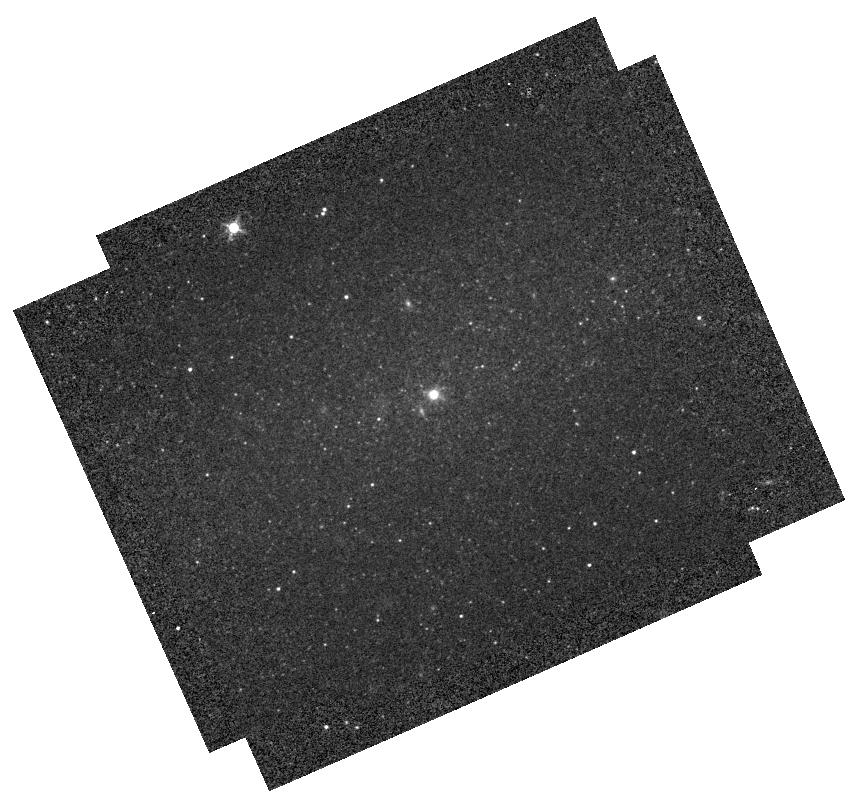
Target: NGC-4395
Instrument: WFC3/IR
Filter: F127M
Exposure: 2 min
Observation ID: hst_12163_09_wfc3_ir_f127m_ibiq09

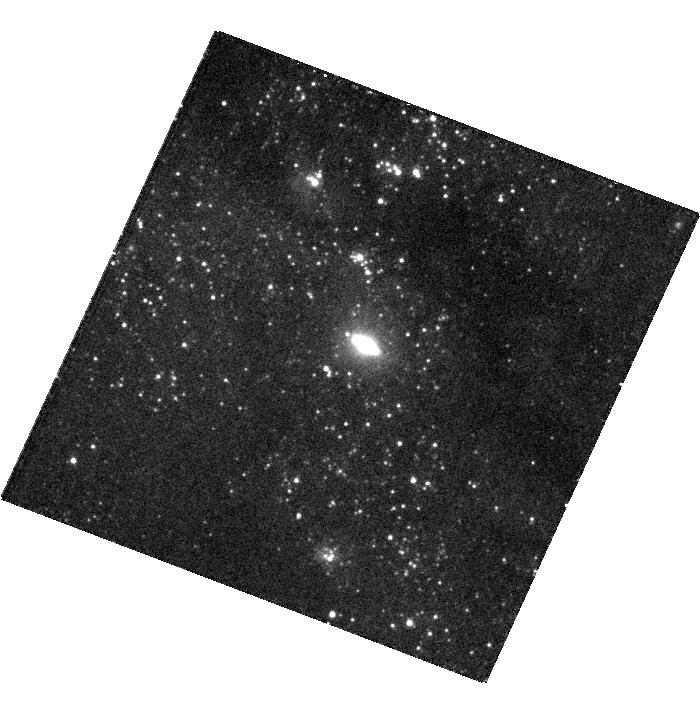
Target: NGC-4244
Instrument: WFC3/UVIS
Filter: F336W
Exposure: 21 min
Observation ID: hst_12163_08_wfc3_uvis_f336w_ibiq08

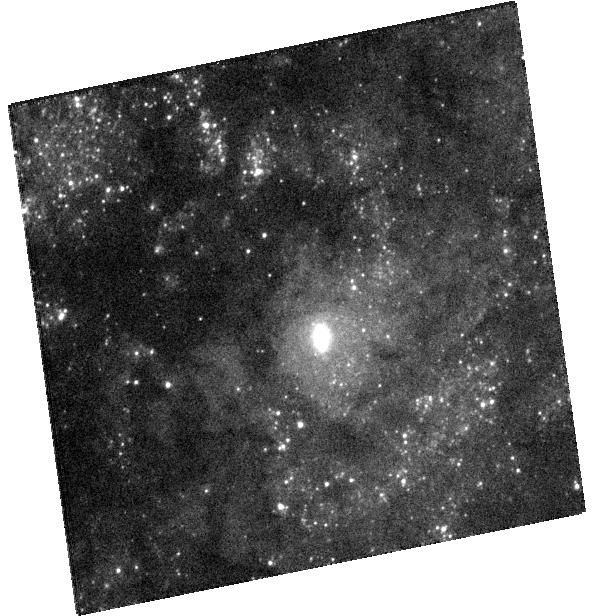
Target: NGC-3621
Instrument: WFC3/UVIS
Filter: F336W
Exposure: 19 min
Observation ID: hst_12163_07_wfc3_uvis_f336w_ibiq07

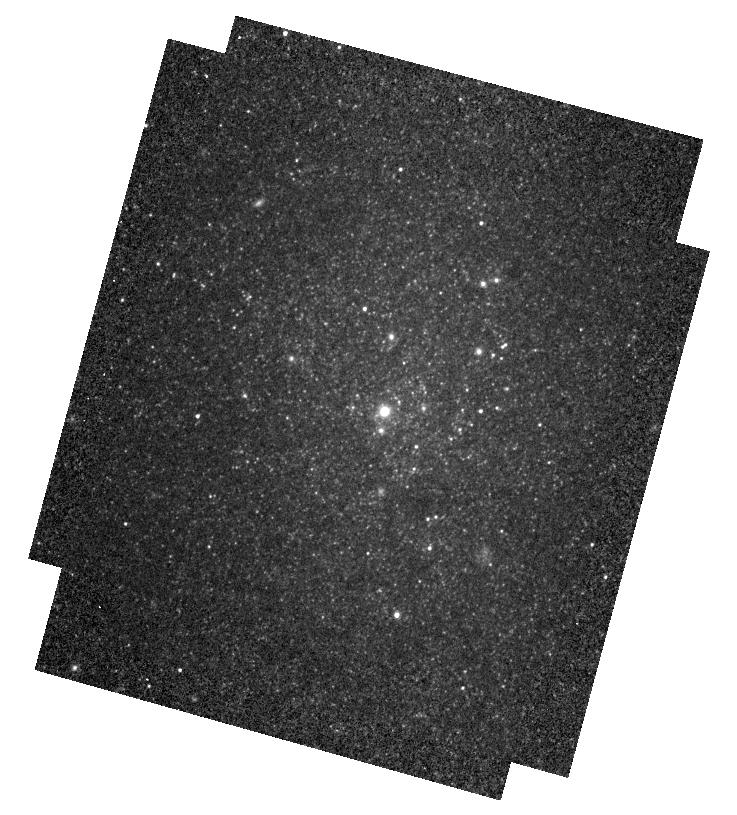
Target: NGC-247
Instrument: WFC3/IR
Filter: F127M
Exposure: 2 min
Observation ID: hst_12163_03_wfc3_ir_f127m_ibiq03

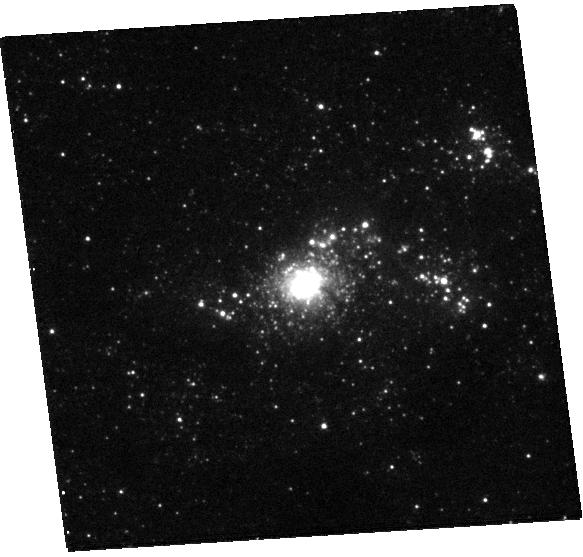
Target: NGC-7793
Instrument: WFC3/UVIS
Filter: F275W
Exposure: 25 min
Observation ID: hst_12163_10_wfc3_uvis_f275w_ibiq10

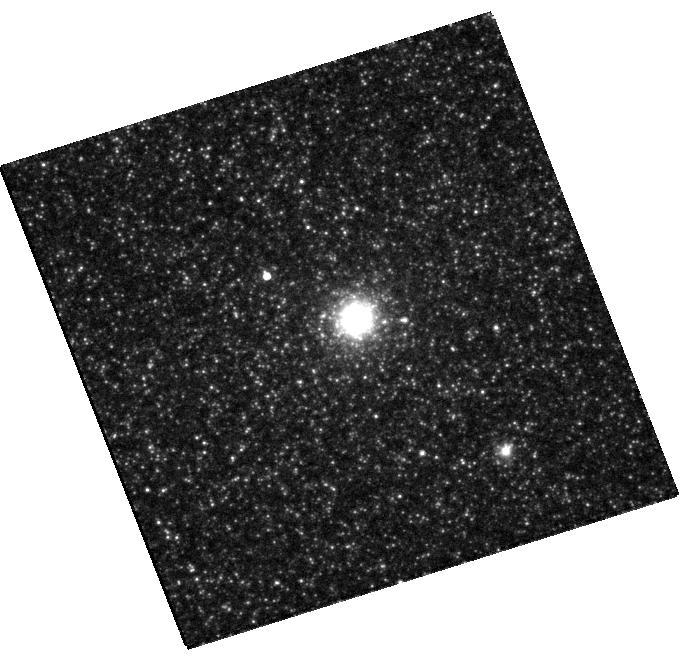
Target: NGC-300
Instrument: WFC3/UVIS
Filter: F814W
Exposure: 5 min
Observation ID: hst_12163_04_wfc3_uvis_f814w_ibiq04

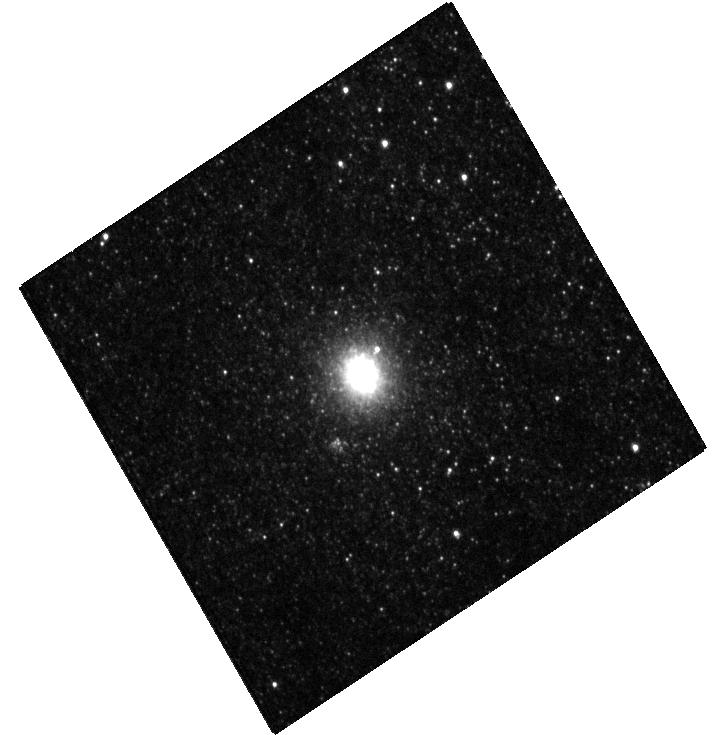
Target: M-33
Instrument: WFC3/UVIS
Filter: F438W
Exposure: 6 min
Observation ID: hst_12163_1a_wfc3_uvis_f438w_ibiq1a

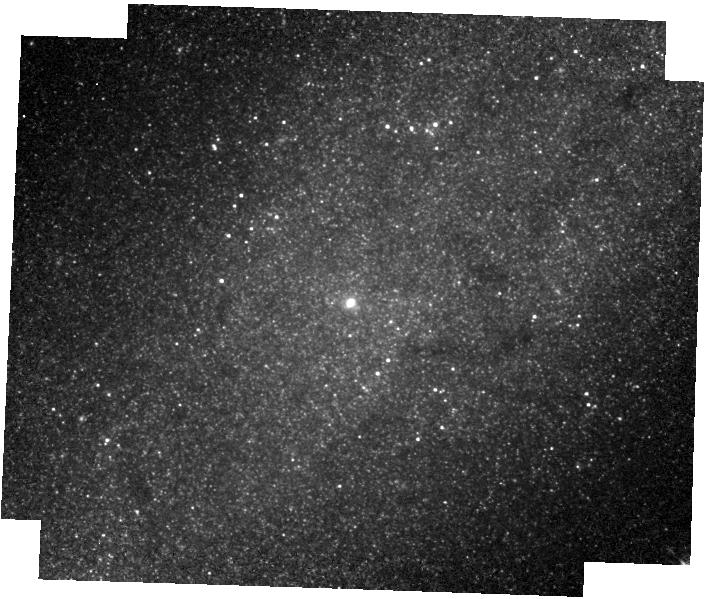
Target: NGC-2976
Instrument: WFC3/IR
Filter: F127M
Exposure: 4 min
Observation ID: hst_12163_06_wfc3_ir_f127m_ibiq06

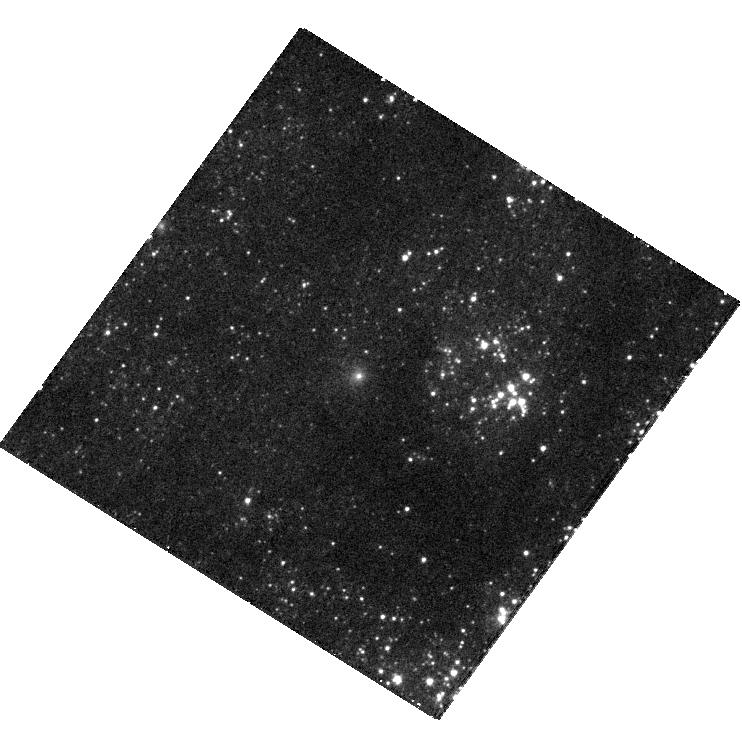
Target: NGC-2403
Instrument: WFC3/UVIS
Filter: F275W
Exposure: 29 min
Observation ID: hst_12163_05_wfc3_uvis_f275w_ibiq05

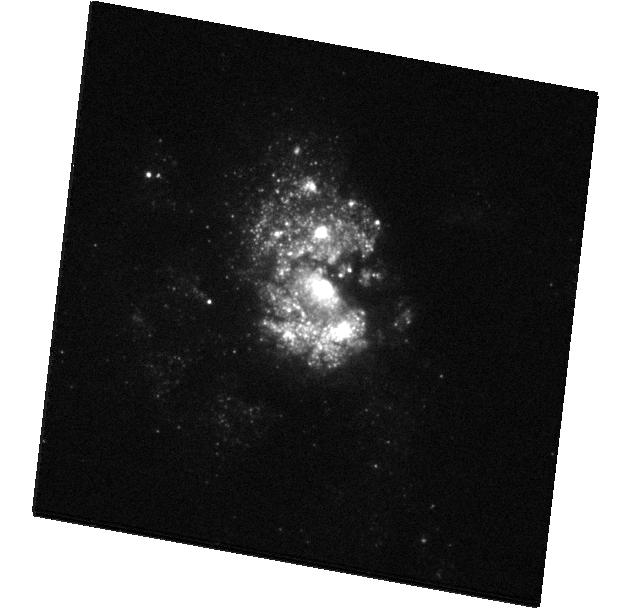
Target: IC-342
Instrument: WFC3/UVIS
Filter: F336W
Exposure: 11 min
Observation ID: hst_12163_2b_wfc3_uvis_f336w_ibiq2b

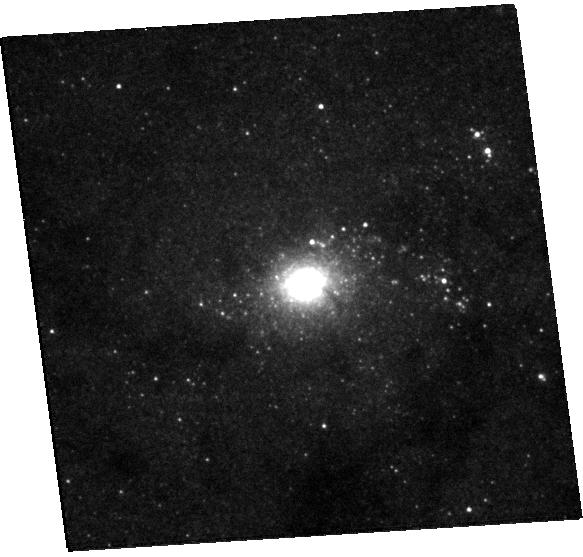
Target: NGC-7793
Instrument: WFC3/UVIS
Filter: F547M
Exposure: 7 min
Observation ID: hst_12163_10_wfc3_uvis_f547m_ibiq10

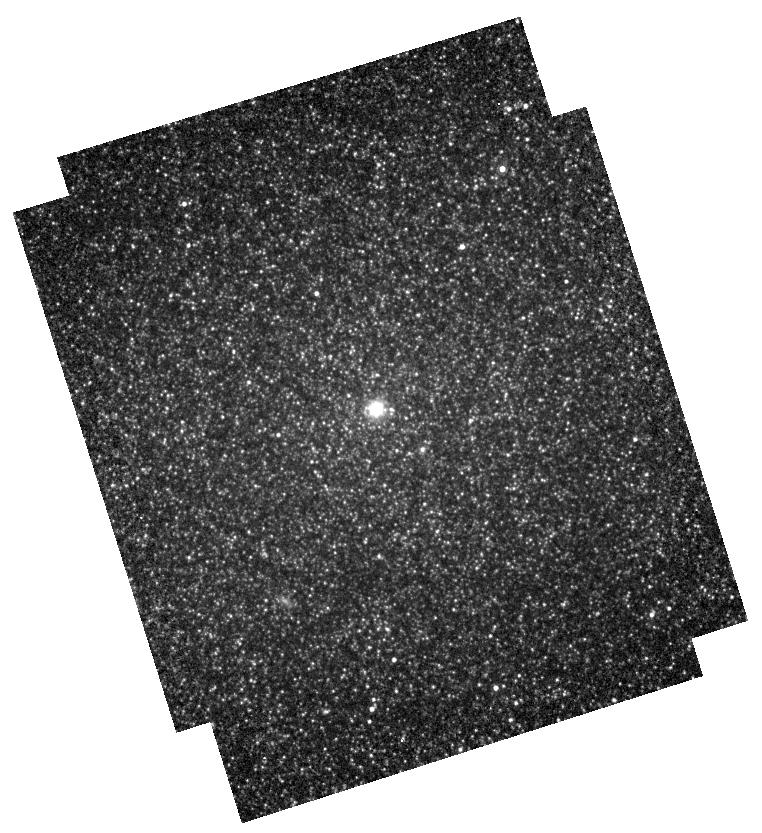
Target: NGC-300
Instrument: WFC3/IR
Filter: F153M
Exposure: 4 min
Observation ID: hst_12163_04_wfc3_ir_f153m_ibiq04

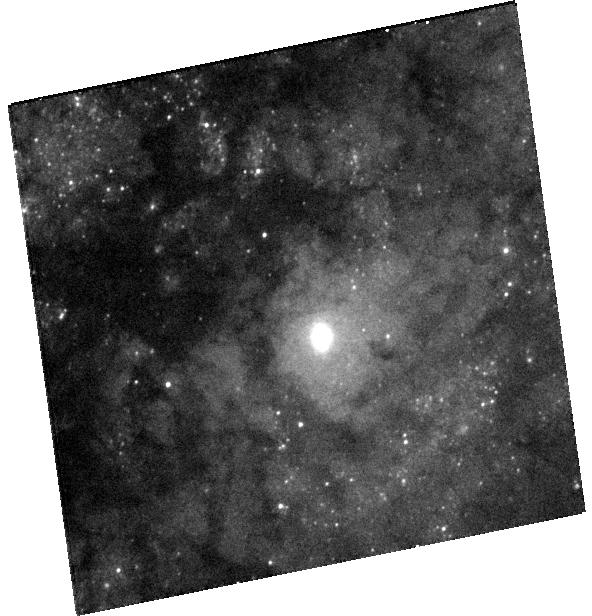
Target: NGC-3621
Instrument: WFC3/UVIS
Filter: F438W
Exposure: 9 min
Observation ID: hst_12163_07_wfc3_uvis_f438w_ibiq07

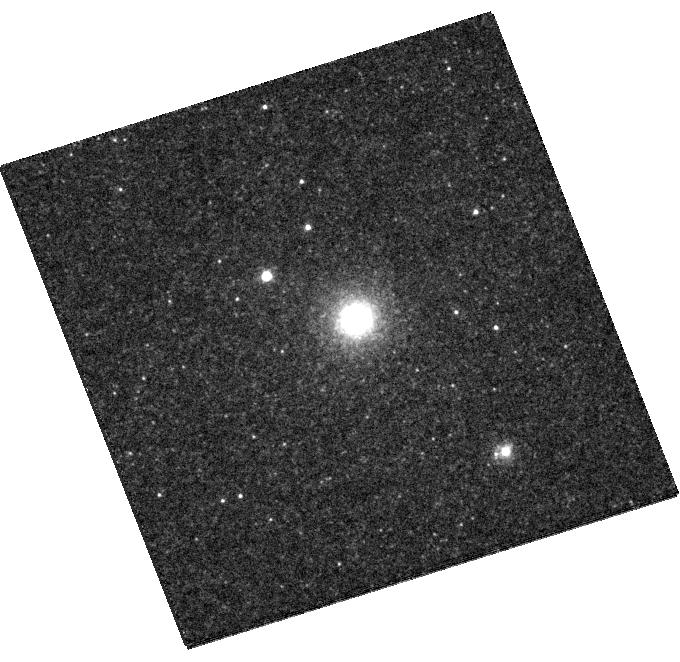
Target: NGC-300
Instrument: WFC3/UVIS
Filter: F438W
Exposure: 8 min
Observation ID: hst_12163_04_wfc3_uvis_f438w_ibiq04

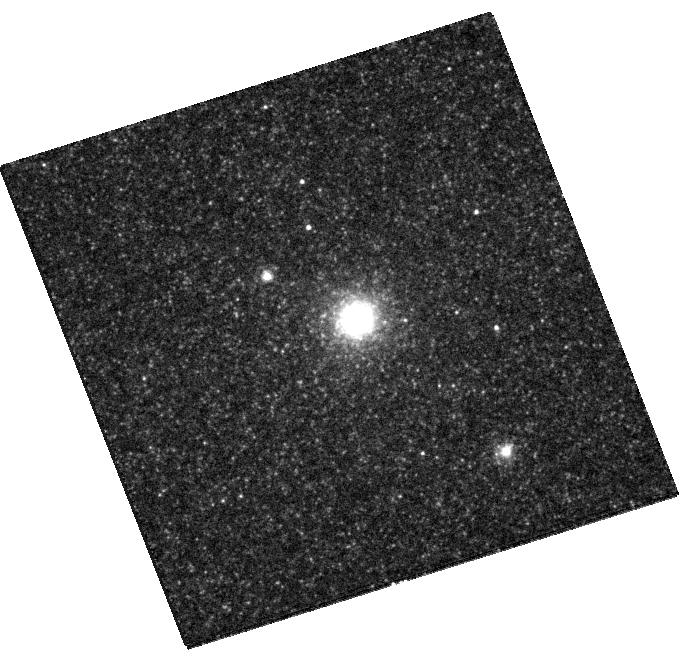
Target: NGC-300
Instrument: WFC3/UVIS
Filter: F547M
Exposure: 6 min
Observation ID: hst_12163_04_wfc3_uvis_f547m_ibiq04

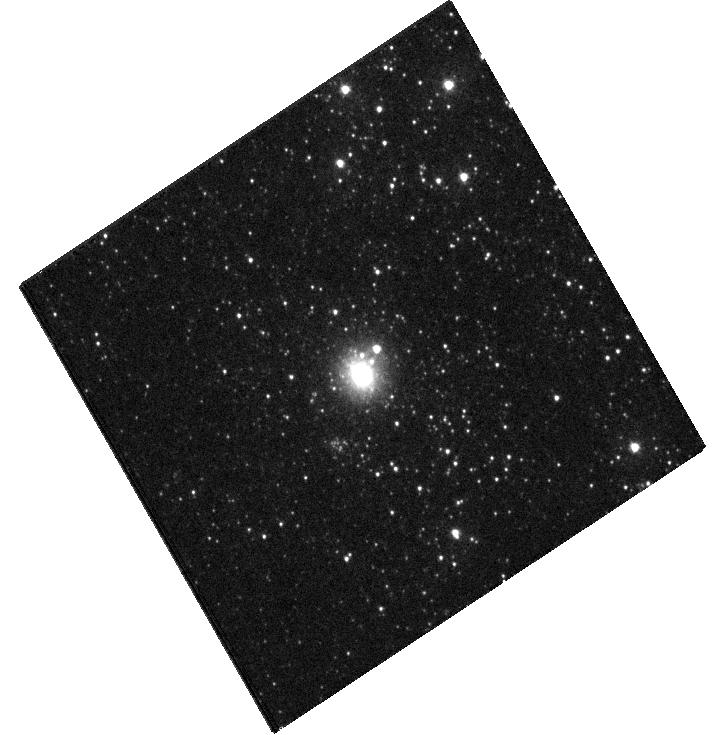
Target: M-33
Instrument: WFC3/UVIS
Filter: F275W
Exposure: 17 min
Observation ID: hst_12163_1a_wfc3_uvis_f275w_ibiq1a

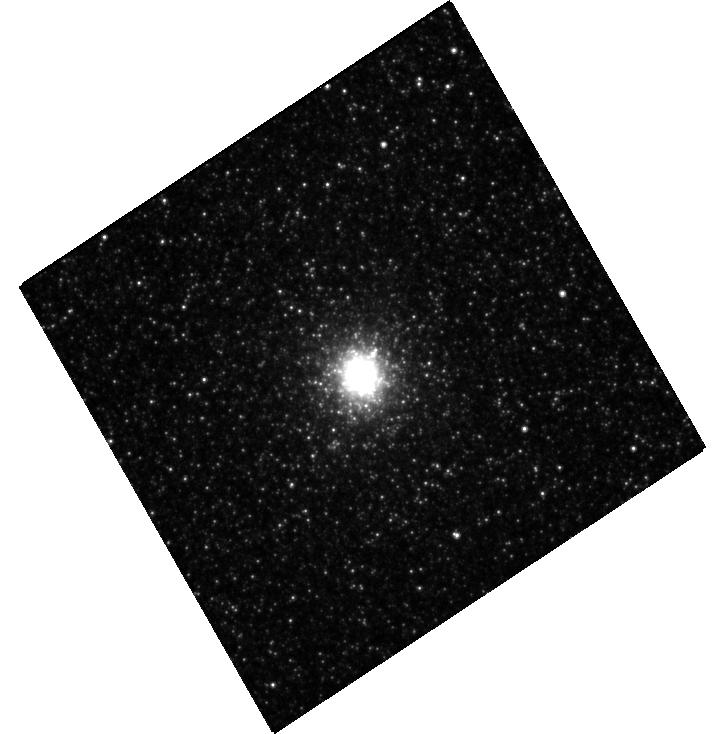
Target: M-33
Instrument: WFC3/UVIS
Filter: F814W
Exposure: 5 min
Observation ID: hst_12163_1b_wfc3_uvis_f814w_ibiq1b

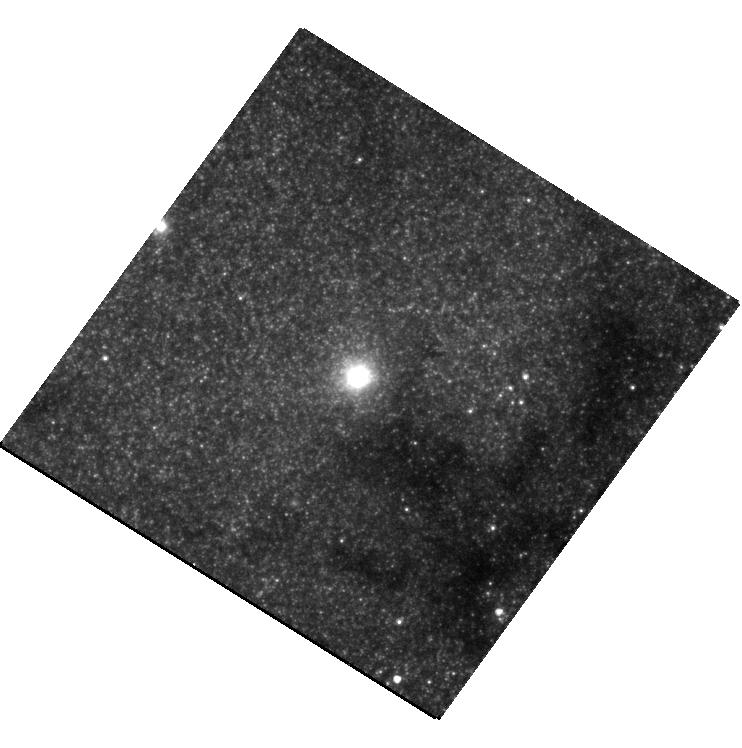
Target: NGC-2403
Instrument: WFC3/UVIS
Filter: F814W
Exposure: 7 min
Observation ID: hst_12163_05_wfc3_uvis_f814w_ibiq05

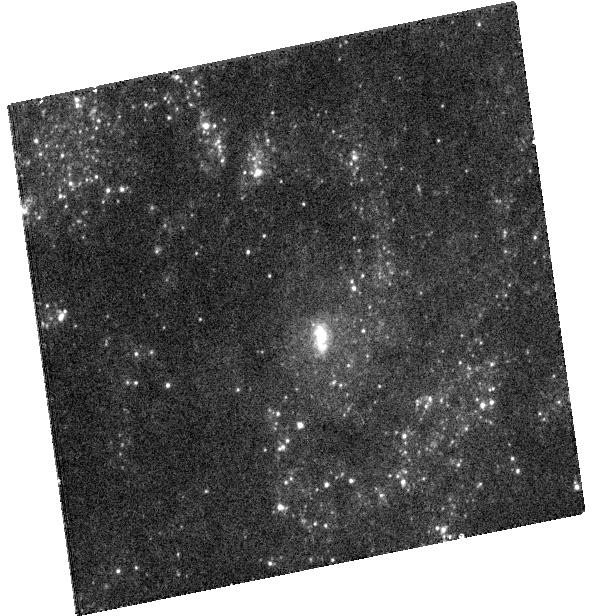
Target: NGC-3621
Instrument: WFC3/UVIS
Filter: F275W
Exposure: 25 min
Observation ID: hst_12163_07_wfc3_uvis_f275w_ibiq07

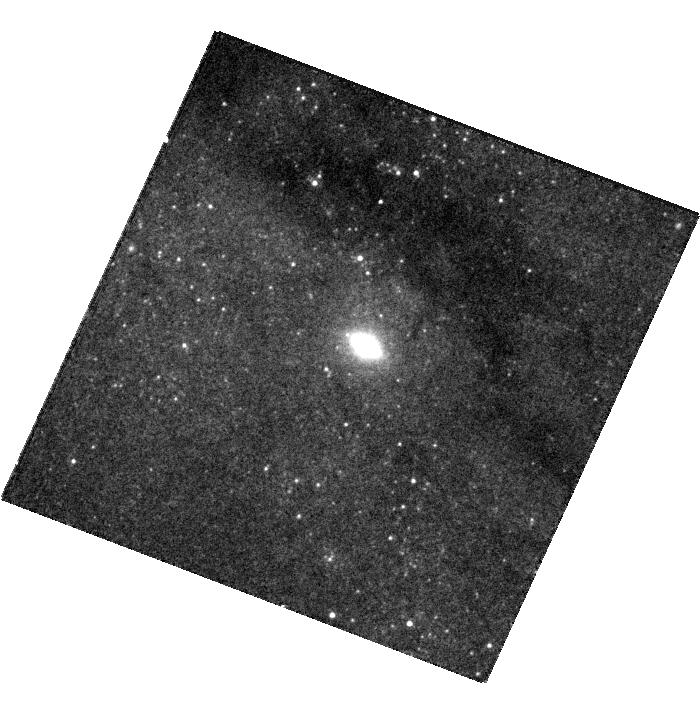
Target: NGC-4244
Instrument: WFC3/UVIS
Filter: F547M
Exposure: 7 min
Observation ID: hst_12163_08_wfc3_uvis_f547m_ibiq08

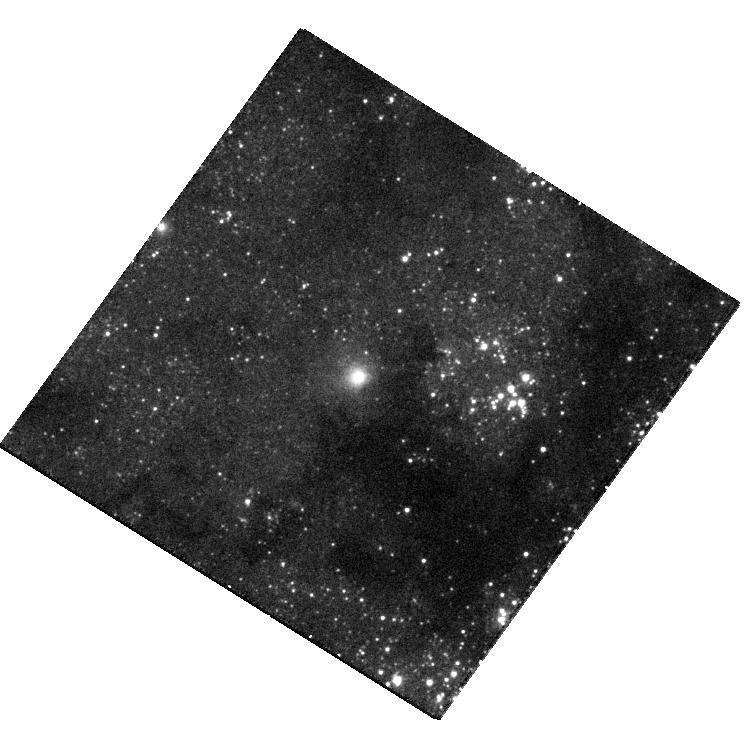
Target: NGC-2403
Instrument: WFC3/UVIS
Filter: F336W
Exposure: 21 min
Observation ID: hst_12163_05_wfc3_uvis_f336w_ibiq05

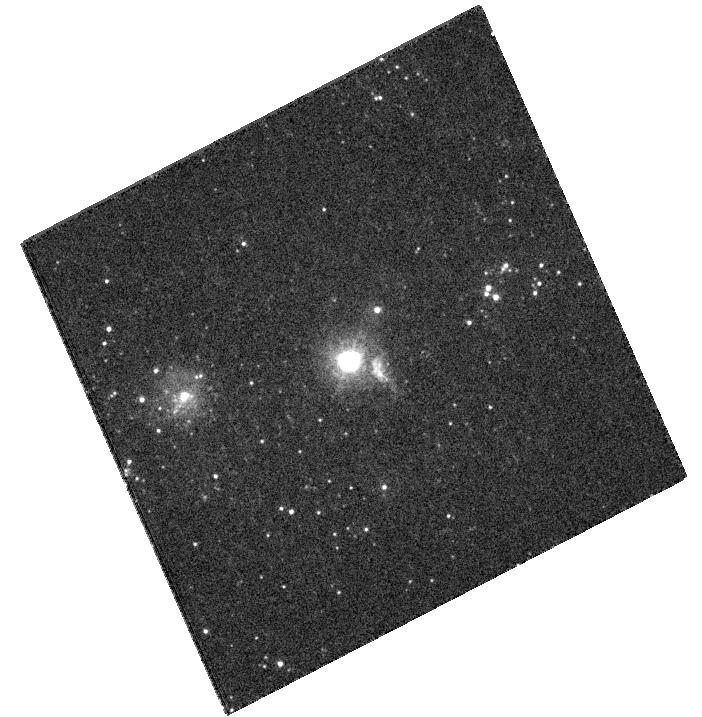
Target: NGC-4395
Instrument: WFC3/UVIS
Filter: F336W
Exposure: 17 min
Observation ID: hst_12163_09_wfc3_uvis_f336w_ibiq09

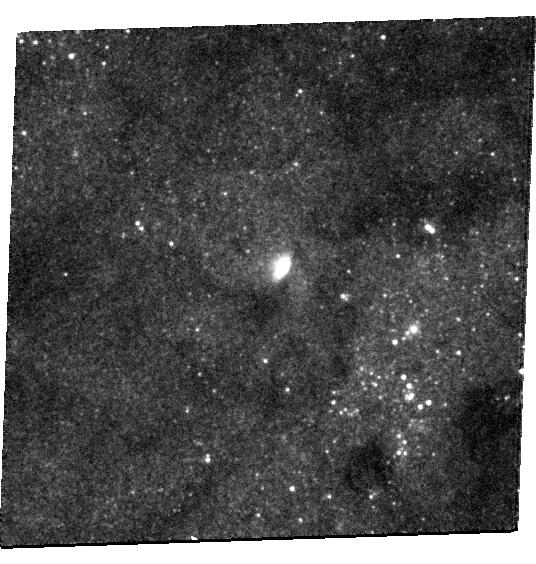
Target: NGC-2976
Instrument: WFC3/UVIS
Filter: F547M
Exposure: 8 min
Observation ID: hst_12163_06_wfc3_uvis_f547m_ibiq06

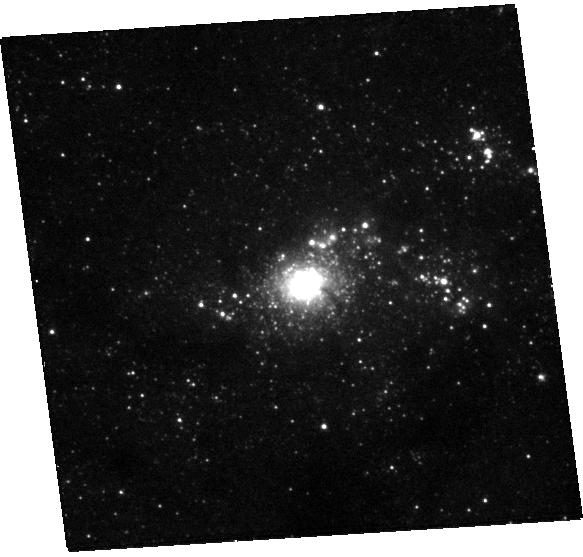
Target: NGC-7793
Instrument: WFC3/UVIS
Filter: F336W
Exposure: 19 min
Observation ID: hst_12163_10_wfc3_uvis_f336w_ibiq10

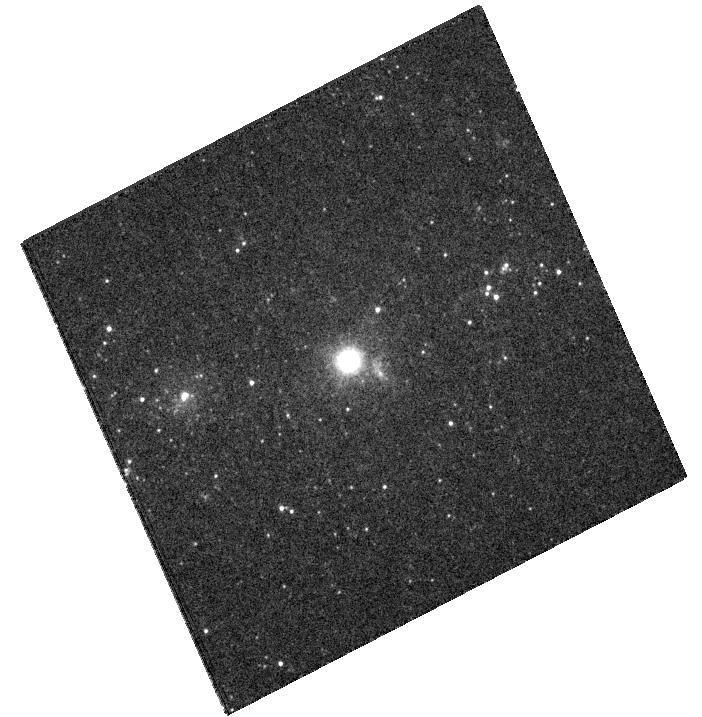
Target: NGC-4395
Instrument: WFC3/UVIS
Filter: F438W
Exposure: 10 min
Observation ID: hst_12163_09_wfc3_uvis_f438w_ibiq09

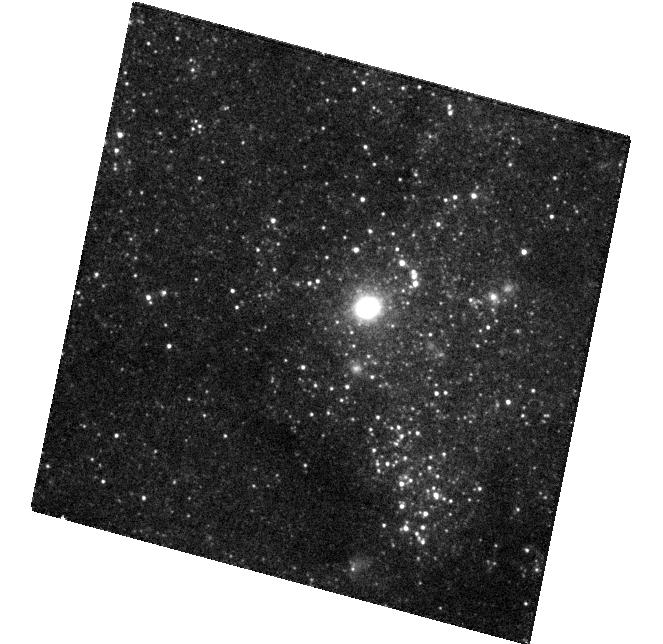
Target: NGC-247
Instrument: WFC3/UVIS
Filter: F438W
Exposure: 9 min
Observation ID: hst_12163_03_wfc3_uvis_f438w_ibiq03

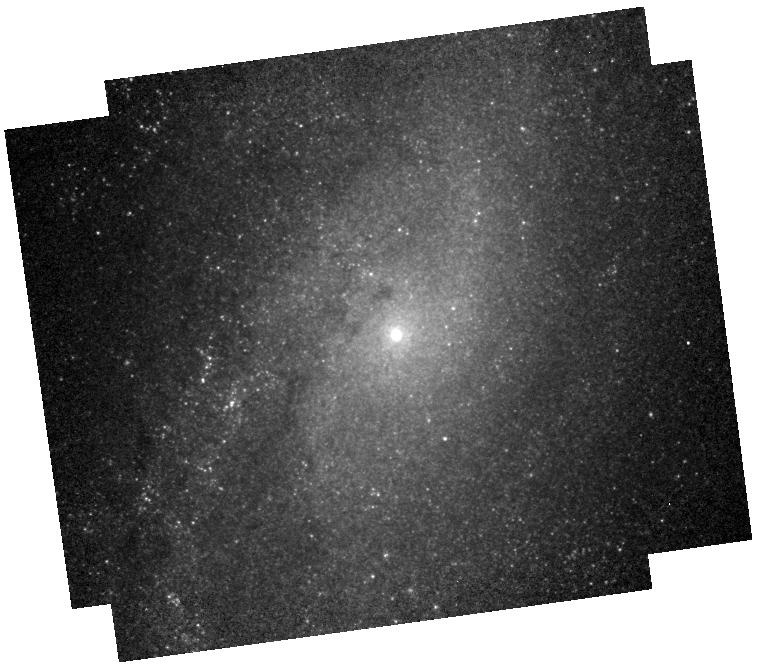
Target: NGC-3621
Instrument: WFC3/IR
Filter: F153M
Exposure: 2 min
Observation ID: hst_12163_07_wfc3_ir_f153m_ibiq07

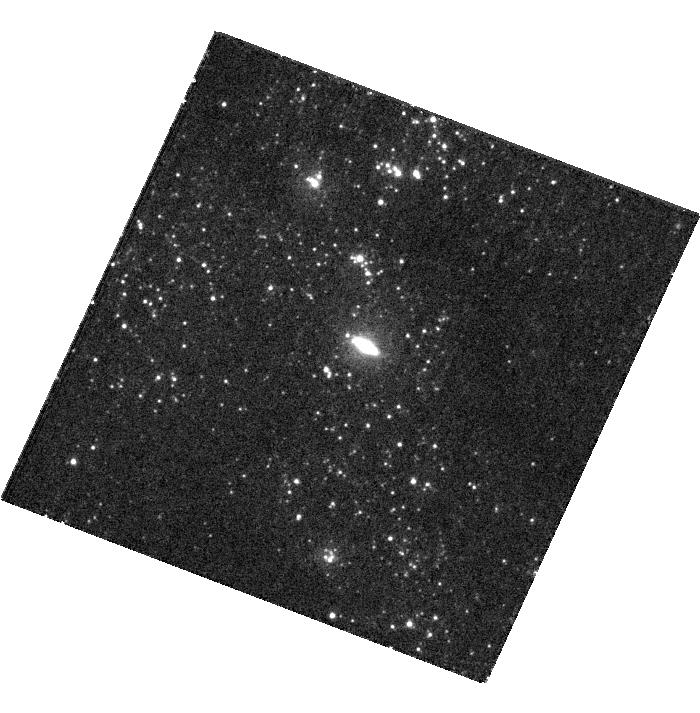
Target: NGC-4244
Instrument: WFC3/UVIS
Filter: F275W
Exposure: 28 min
Observation ID: hst_12163_08_wfc3_uvis_f275w_ibiq08

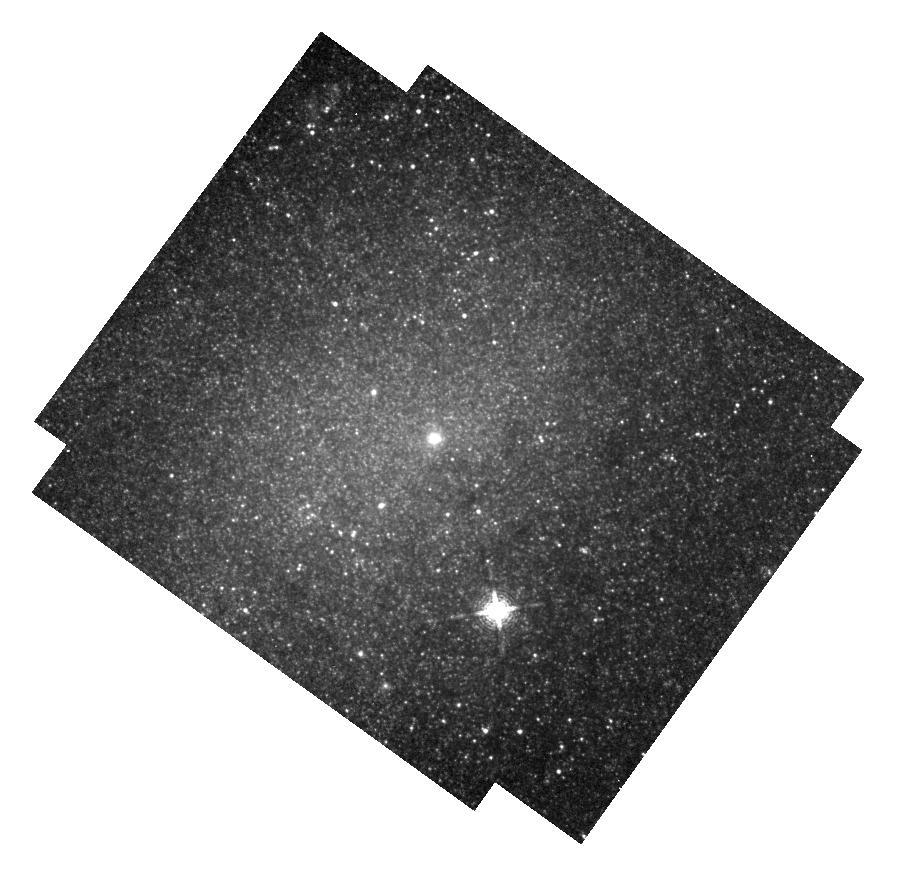
Target: NGC-2403
Instrument: WFC3/IR
Filter: F153M
Exposure: 4 min
Observation ID: hst_12163_05_wfc3_ir_f153m_ibiq05

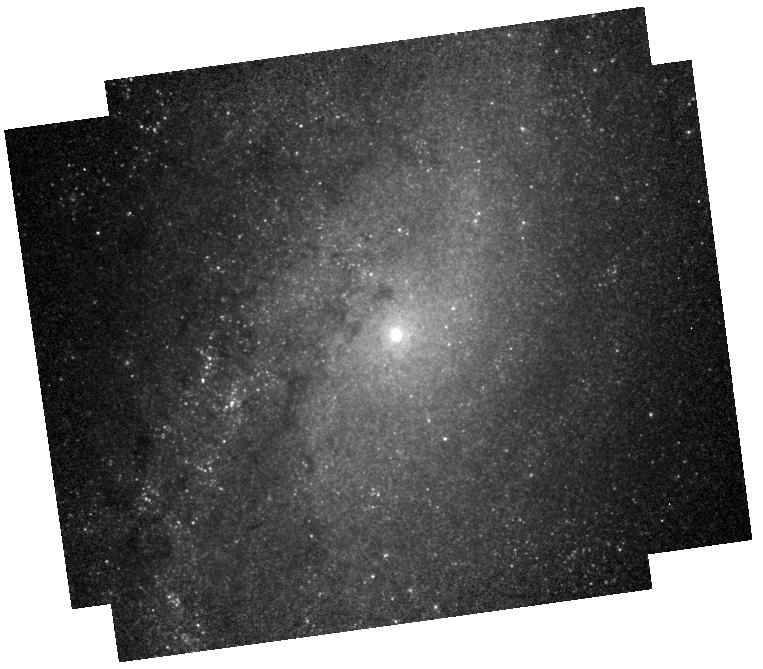
Target: NGC-3621
Instrument: WFC3/IR
Filter: F127M
Exposure: 2 min
Observation ID: hst_12163_07_wfc3_ir_f127m_ibiq07

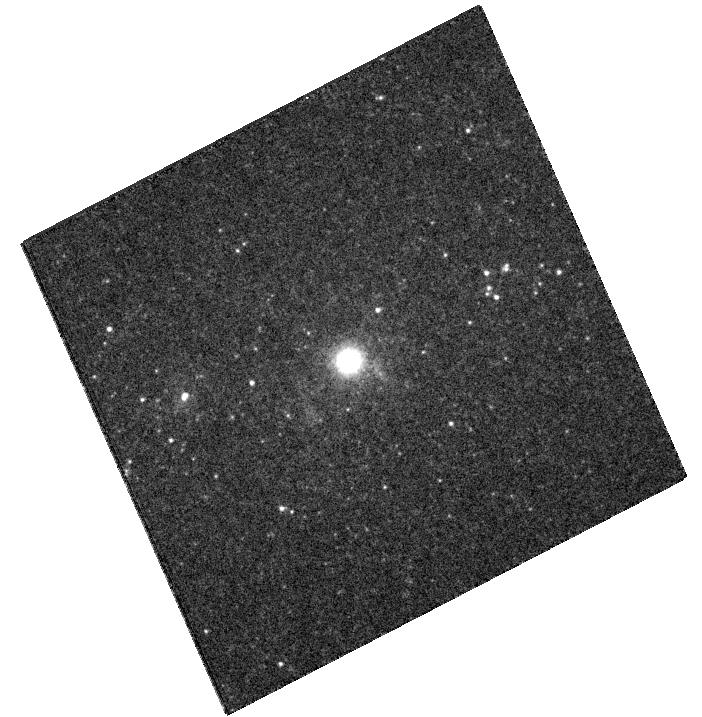
Target: NGC-4395
Instrument: WFC3/UVIS
Filter: F547M
Exposure: 8 min
Observation ID: hst_12163_09_wfc3_uvis_f547m_ibiq09

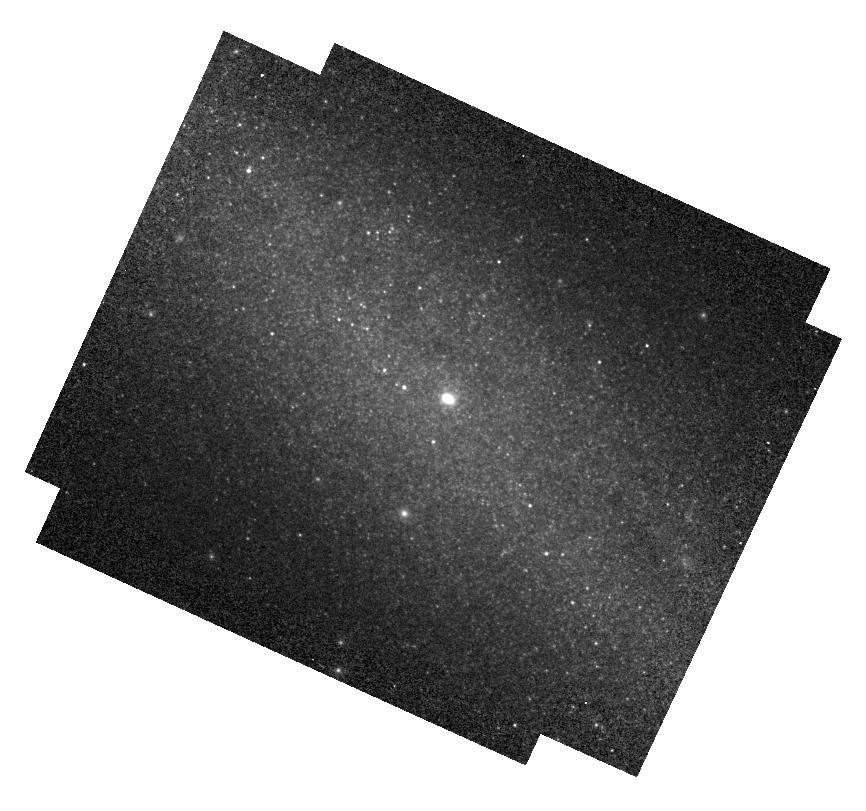
Target: NGC-4244
Instrument: WFC3/IR
Filter: F153M
Exposure: 2 min
Observation ID: hst_12163_08_wfc3_ir_f153m_ibiq08

Structure and Stellar Content of the Nearest Nuclear Clusters in Late-Type Spiral Galaxies (PI: Barth, Aaron J.)

HST surveys have shown that nuclear star clusters are nearly ubiquitous in late-type, bulgeless disk galaxies. In early-type galaxies, the central black hole mass correlates with the bulge mass and velocity dispersion, but the relationship between black hole mass and host galaxy properties in bulgeless galaxies is not yet understood. Some nuclear clusters (such as the one in M33) do not contain a central massive black hole at all, while other late-type galaxies (such as NGC 4395) are known to contain accretion-powered active nuclei within their nuclear clusters, indicating that a central black hole is present. But, the overall "occupation fraction" of black holes within nuclear clusters is largely unconstrained. Measurement of the structure, dynamics, and stellar content of nuclear star clusters is an important pathway toward understanding the demographics of low-mass black holes in late-type galaxies. We propose to obtain multi-filter WFC3 UV, optical, and near-IR images of 10 of the nearest and brightest nuclear clusters in late-type spiral galaxies. We will use the new WFC3 data to measure the cluster radial profiles, to search for color gradients, and in combination with ground-based spectroscopy and stellar population modeling, to determine the stellar masses of the clusters. Since nuclear clusters are known to contain stellar populations with a wide range of ages, the broad wavelength coverage of our data will provide new leverage to constrain the star formation history of the clusters. We will carry out dynamical modeling for the clusters, using the cluster structural parameters and stellar M/L ratios measured from the WFC3 data and kinematics measured from ground-based, adaptive-optics assisted integral-field spectroscopy (already obtained or approved for 8 of the 10 targets). This will yield tight new constraints on the masses of intermediate-mass black holes (IMBH) within the clusters, and may result in the first dynamical detections of IMBHs in the nuclei of late-type spirals.